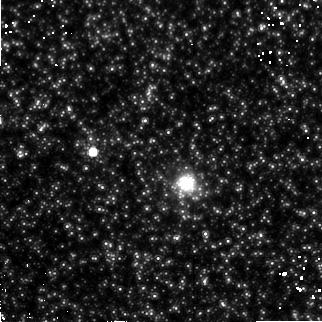
Target: M31-G170. Instrument: NICMOS/NIC2. Filter: F160W. Exposure: 55 min. Observation ID: n4sa03070

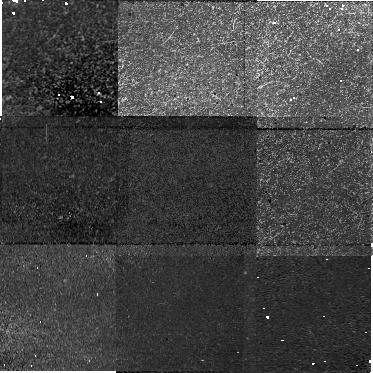
Target: field at RA 8.212°, Dec 39.561°. Instrument: NICMOS/NIC1. Filter: F110W. Exposure: 55 min. Observation ID: n4sa02080

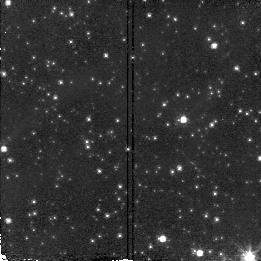
Target: BAADES-WINDOW-1. Instrument: NICMOS/NIC2. Filter: F110W. Exposure: 1 min. Observation ID: n4sa57010

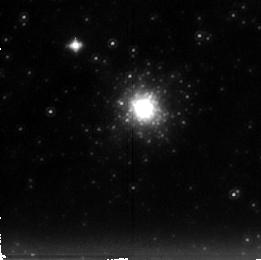
Target: M31-G280. Instrument: NICMOS/NIC2. Filter: F222M. Exposure: 38 min. Observation ID: n4sa06040

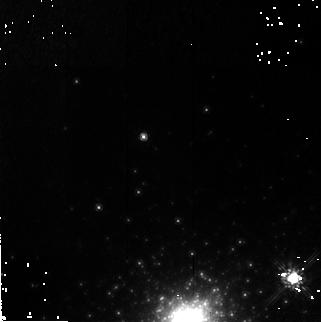
Target: M31-G001. Instrument: NICMOS/NIC2. Filter: F160W. Exposure: 55 min. Observation ID: n4sa01070

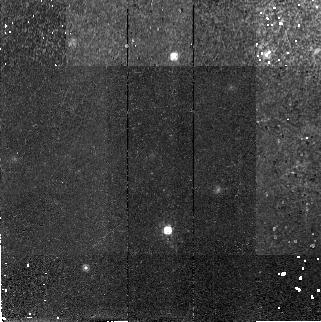
Target: M31-G001A. Instrument: NICMOS/NIC2. Filter: F160W. Exposure: 55 min. Observation ID: n4sa02070

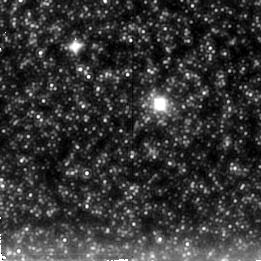
Target: M31-G174. Instrument: NICMOS/NIC2. Filter: F222M. Exposure: 38 min. Observation ID: n4sa04040

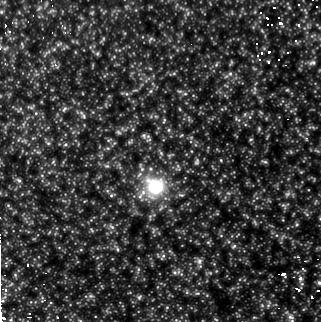
Target: M31-G177. Instrument: NICMOS/NIC2. Filter: F160W. Exposure: 55 min. Observation ID: n4sa05070

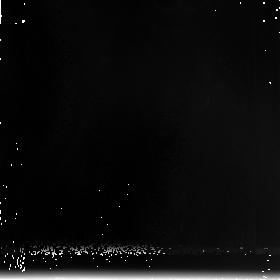
Target: field at RA 8.206°, Dec 39.548°. Instrument: NICMOS/NIC3. Filter: F240M. Exposure: 55 min. Observation ID: n4sa02090

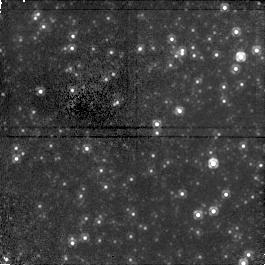
Target: field at RA 11.128°, Dec 41.351°. Instrument: NICMOS/NIC1. Filter: F110W. Exposure: 38 min. Observation ID: n4sa06050

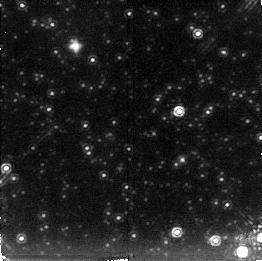
Target: BAADES-WINDOW-1. Instrument: NICMOS/NIC2. Filter: F222M. Exposure: 9 min. Observation ID: n4sa07020

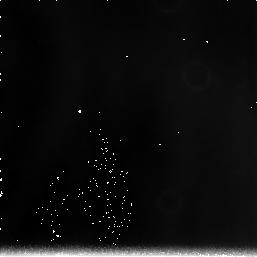
Target: field at RA 10.650°, Dec 41.211°. Instrument: NICMOS/NIC3. Filter: F240M. Exposure: 38 min. Observation ID: n4sa05060

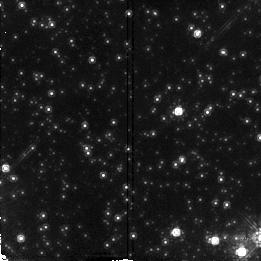
Target: BAADES-WINDOW-1. Instrument: NICMOS/NIC2. Filter: F160W. Exposure: 3 min. Observation ID: n4sa07030

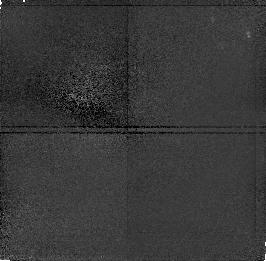
Target: field at RA 8.193°, Dec 39.571°. Instrument: NICMOS/NIC1. Filter: F110W. Exposure: 32 min. Observation ID: n4sa01020

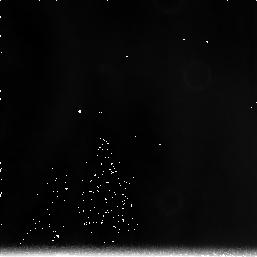
Target: field at RA 10.636°, Dec 41.272°. Instrument: NICMOS/NIC3. Filter: F240M. Exposure: 38 min. Observation ID: n4sa04060

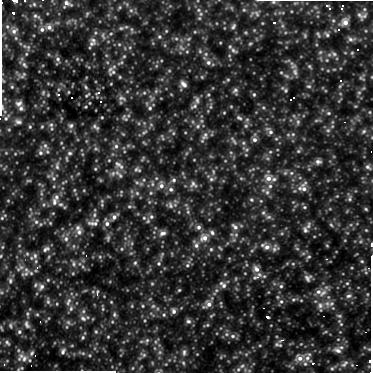
Target: field at RA 10.646°, Dec 41.225°. Instrument: NICMOS/NIC1. Filter: F110W. Exposure: 55 min. Observation ID: n4sa05080

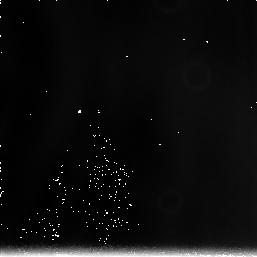
Target: field at RA 10.631°, Dec 41.151°. Instrument: NICMOS/NIC3. Filter: F240M. Exposure: 38 min. Observation ID: n4sa03060

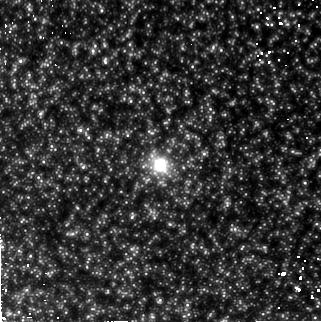
Target: M31-G174. Instrument: NICMOS/NIC2. Filter: F160W. Exposure: 55 min. Observation ID: n4sa04070

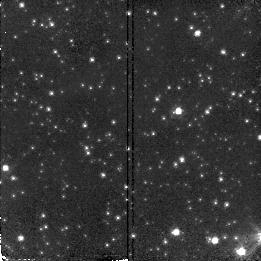
Target: BAADES-WINDOW-1. Instrument: NICMOS/NIC2. Filter: F110W. Exposure: 1 min. Observation ID: n4sa07010

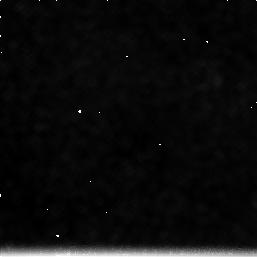
Target: field at RA 10.650°, Dec 41.211°. Instrument: NICMOS/NIC3. Filter: F222M. Exposure: 32 min. Observation ID: n4sa05030

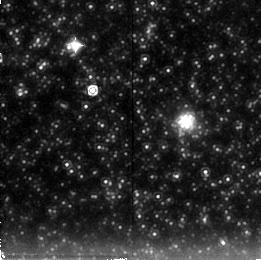
Target: M31-G170. Instrument: NICMOS/NIC2. Filter: F222M. Exposure: 38 min. Observation ID: n4sa03040

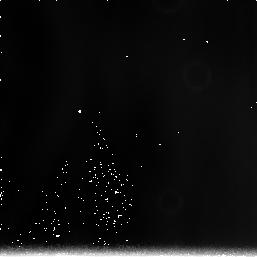
Target: field at RA 11.132°, Dec 41.338°. Instrument: NICMOS/NIC3. Filter: F240M. Exposure: 38 min. Observation ID: n4sa06060

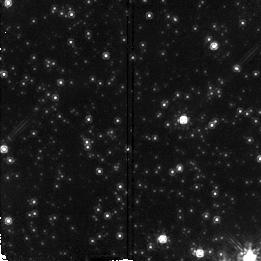
Target: BAADES-WINDOW-1. Instrument: NICMOS/NIC2. Filter: F160W. Exposure: 3 min. Observation ID: n4sa57030

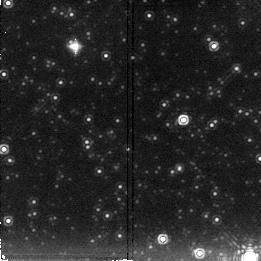
Target: BAADES-WINDOW-1. Instrument: NICMOS/NIC2. Filter: F222M. Exposure: 9 min. Observation ID: n4sa57020

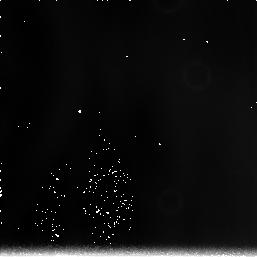
Target: field at RA 8.187°, Dec 39.558°. Instrument: NICMOS/NIC3. Filter: F240M. Exposure: 38 min. Observation ID: n4sa01060

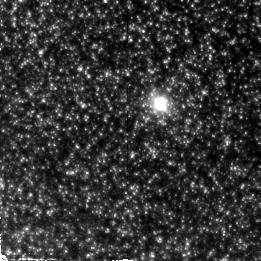
Target: M31-G174. Instrument: NICMOS/NIC2. Filter: F110W. Exposure: 32 min. Observation ID: n4sa04010

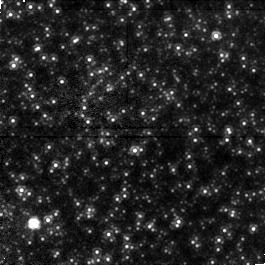
Target: field at RA 10.634°, Dec 41.165°. Instrument: NICMOS/NIC1. Filter: F110W. Exposure: 32 min. Observation ID: n4sa03020

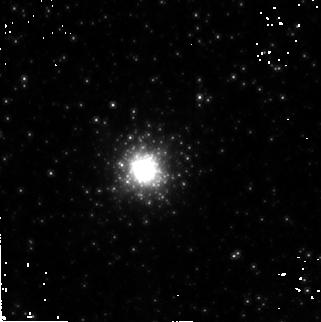
Target: M31-G280. Instrument: NICMOS/NIC2. Filter: F160W. Exposure: 55 min. Observation ID: n4sa06070

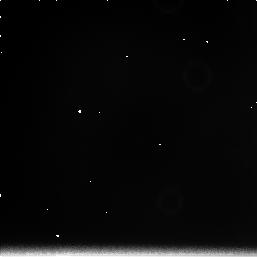
Target: field at RA 8.187°, Dec 39.558°. Instrument: NICMOS/NIC3. Filter: F222M. Exposure: 32 min. Observation ID: n4sa01030

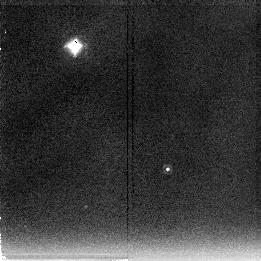
Target: M31-G001A. Instrument: NICMOS/NIC2. Filter: F222M. Exposure: 38 min. Observation ID: n4sa02040

Near-IR Photometry of M31s Metal-Rich Globular Clusters (PI: Frogel, Jay A.)

We propose to obtain JHK images with NICMOS/NIC2 of 5 well populated and/or very metal rich globular clusters in M31. Some of these clusters have optical spectra that are as strong lined as those of giant ellipticals. The combination of old age and high Fe/H make these clusters unlike any know in the Galaxy. From the data we will be able to determine the bolometric luminosity function and colors for stars on the upper several magnitudes of their giant branches and distinguish between long period variables and other giants. This will allow us to check for an extension of the AGB in these clusters and to provide independent estimates of their metallicity. It will also allow a fruitful comparison of the cluster giant branches with those of metal rich globulars in the Galactic bulge and of Galactic and M31 bulge fields. The high metallicities of the program clusters will make these observations of particular interest for furthering our understanding of the evolution of metal rich stars, and for the population synthesis models meant to study the stellar content of distant, unresolvable bulges and elliptical galaxies.